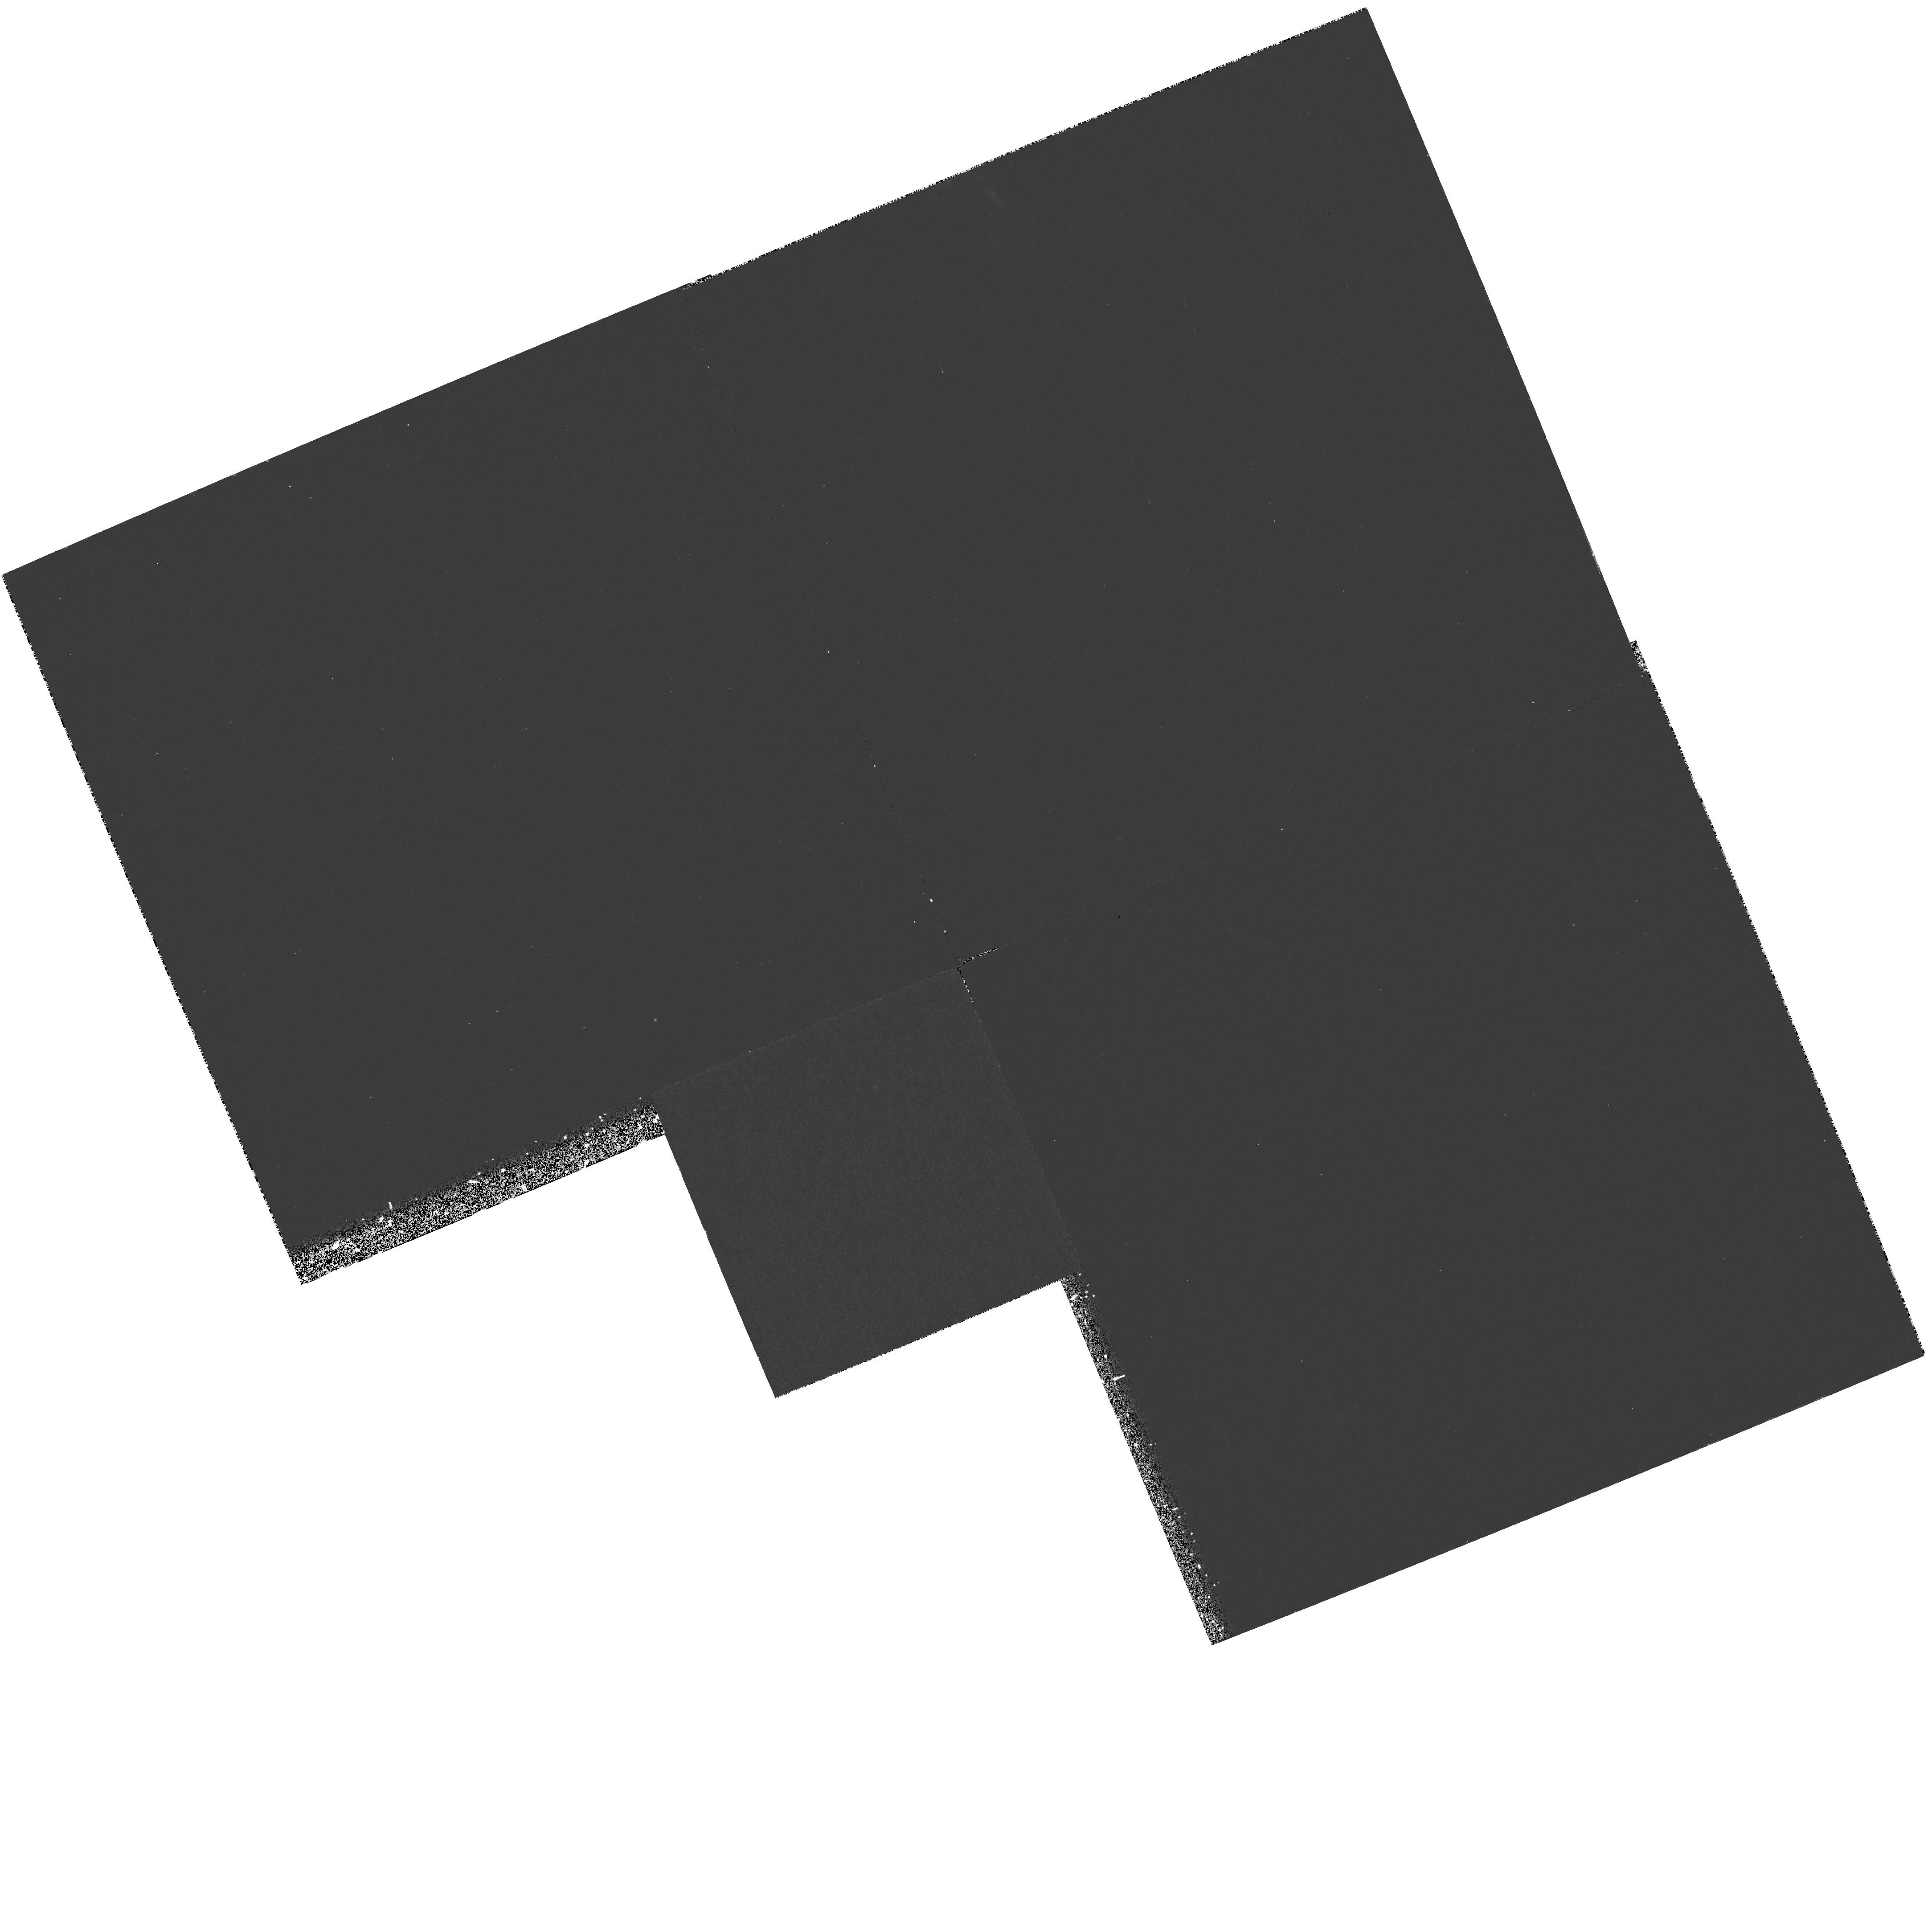
Target: NGC4631-TAR-1. Instrument: WFPC2/PC. Filter: F300W. Exposure: 2.4 h. Observation ID: hst_7562_01_wfpc2_pc_f300w_u4ub01

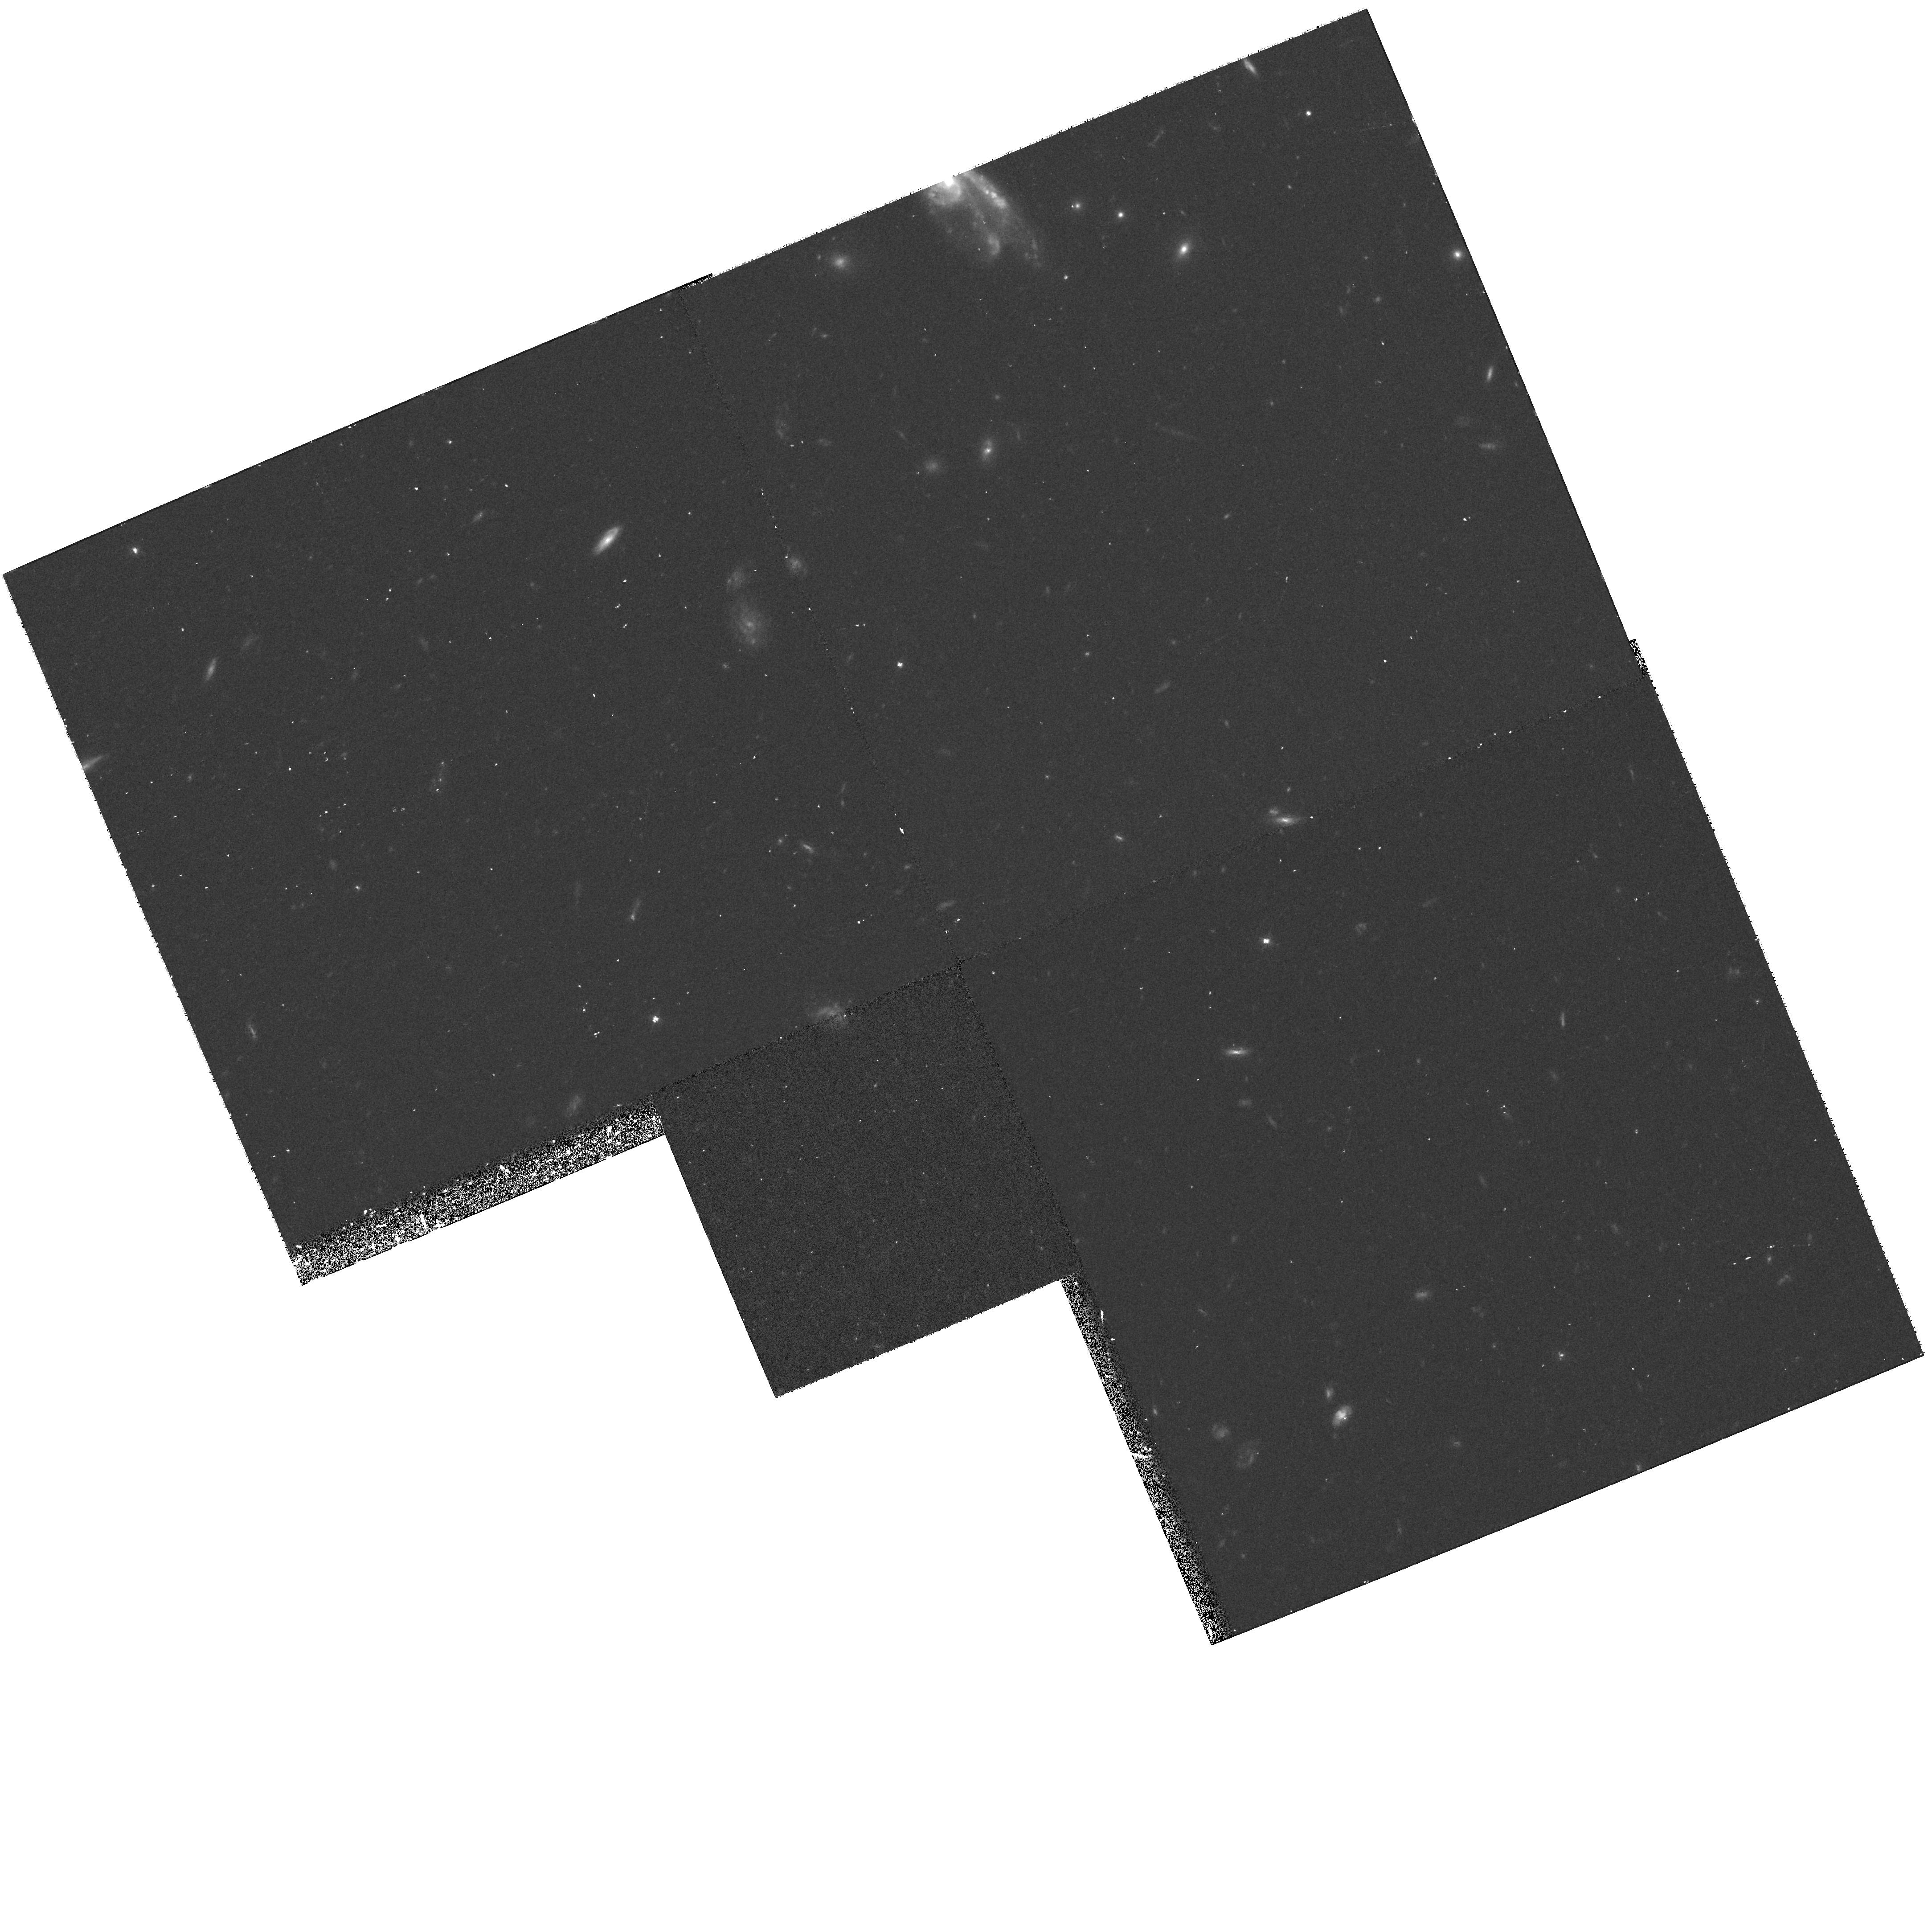
Target: NGC4631-TAR-1. Instrument: WFPC2/PC. Filter: F606W. Exposure: 33 min. Observation ID: hst_7562_01_wfpc2_pc_f606w_u4ub01

UV Spectroscopy of Chimneys in Edge-On Galaxies (PI: Danks, Anthony C)

Theory predicts the cycling of interstellar material through the galactic Halo. Hot gas and dust from SN in the galaxy disk is confined by the ISM from expanding in the plane, and is pushed preferentially into the halo. The gas may be as hot as 100, 000 K and as it expands will cool. The IS medium near the column or chimney will exhibit the spectrum of the cooler material. This proposal searches for the emissions from the hot component in the UV, looking for OVI, Si IV, CIV lines in emission.